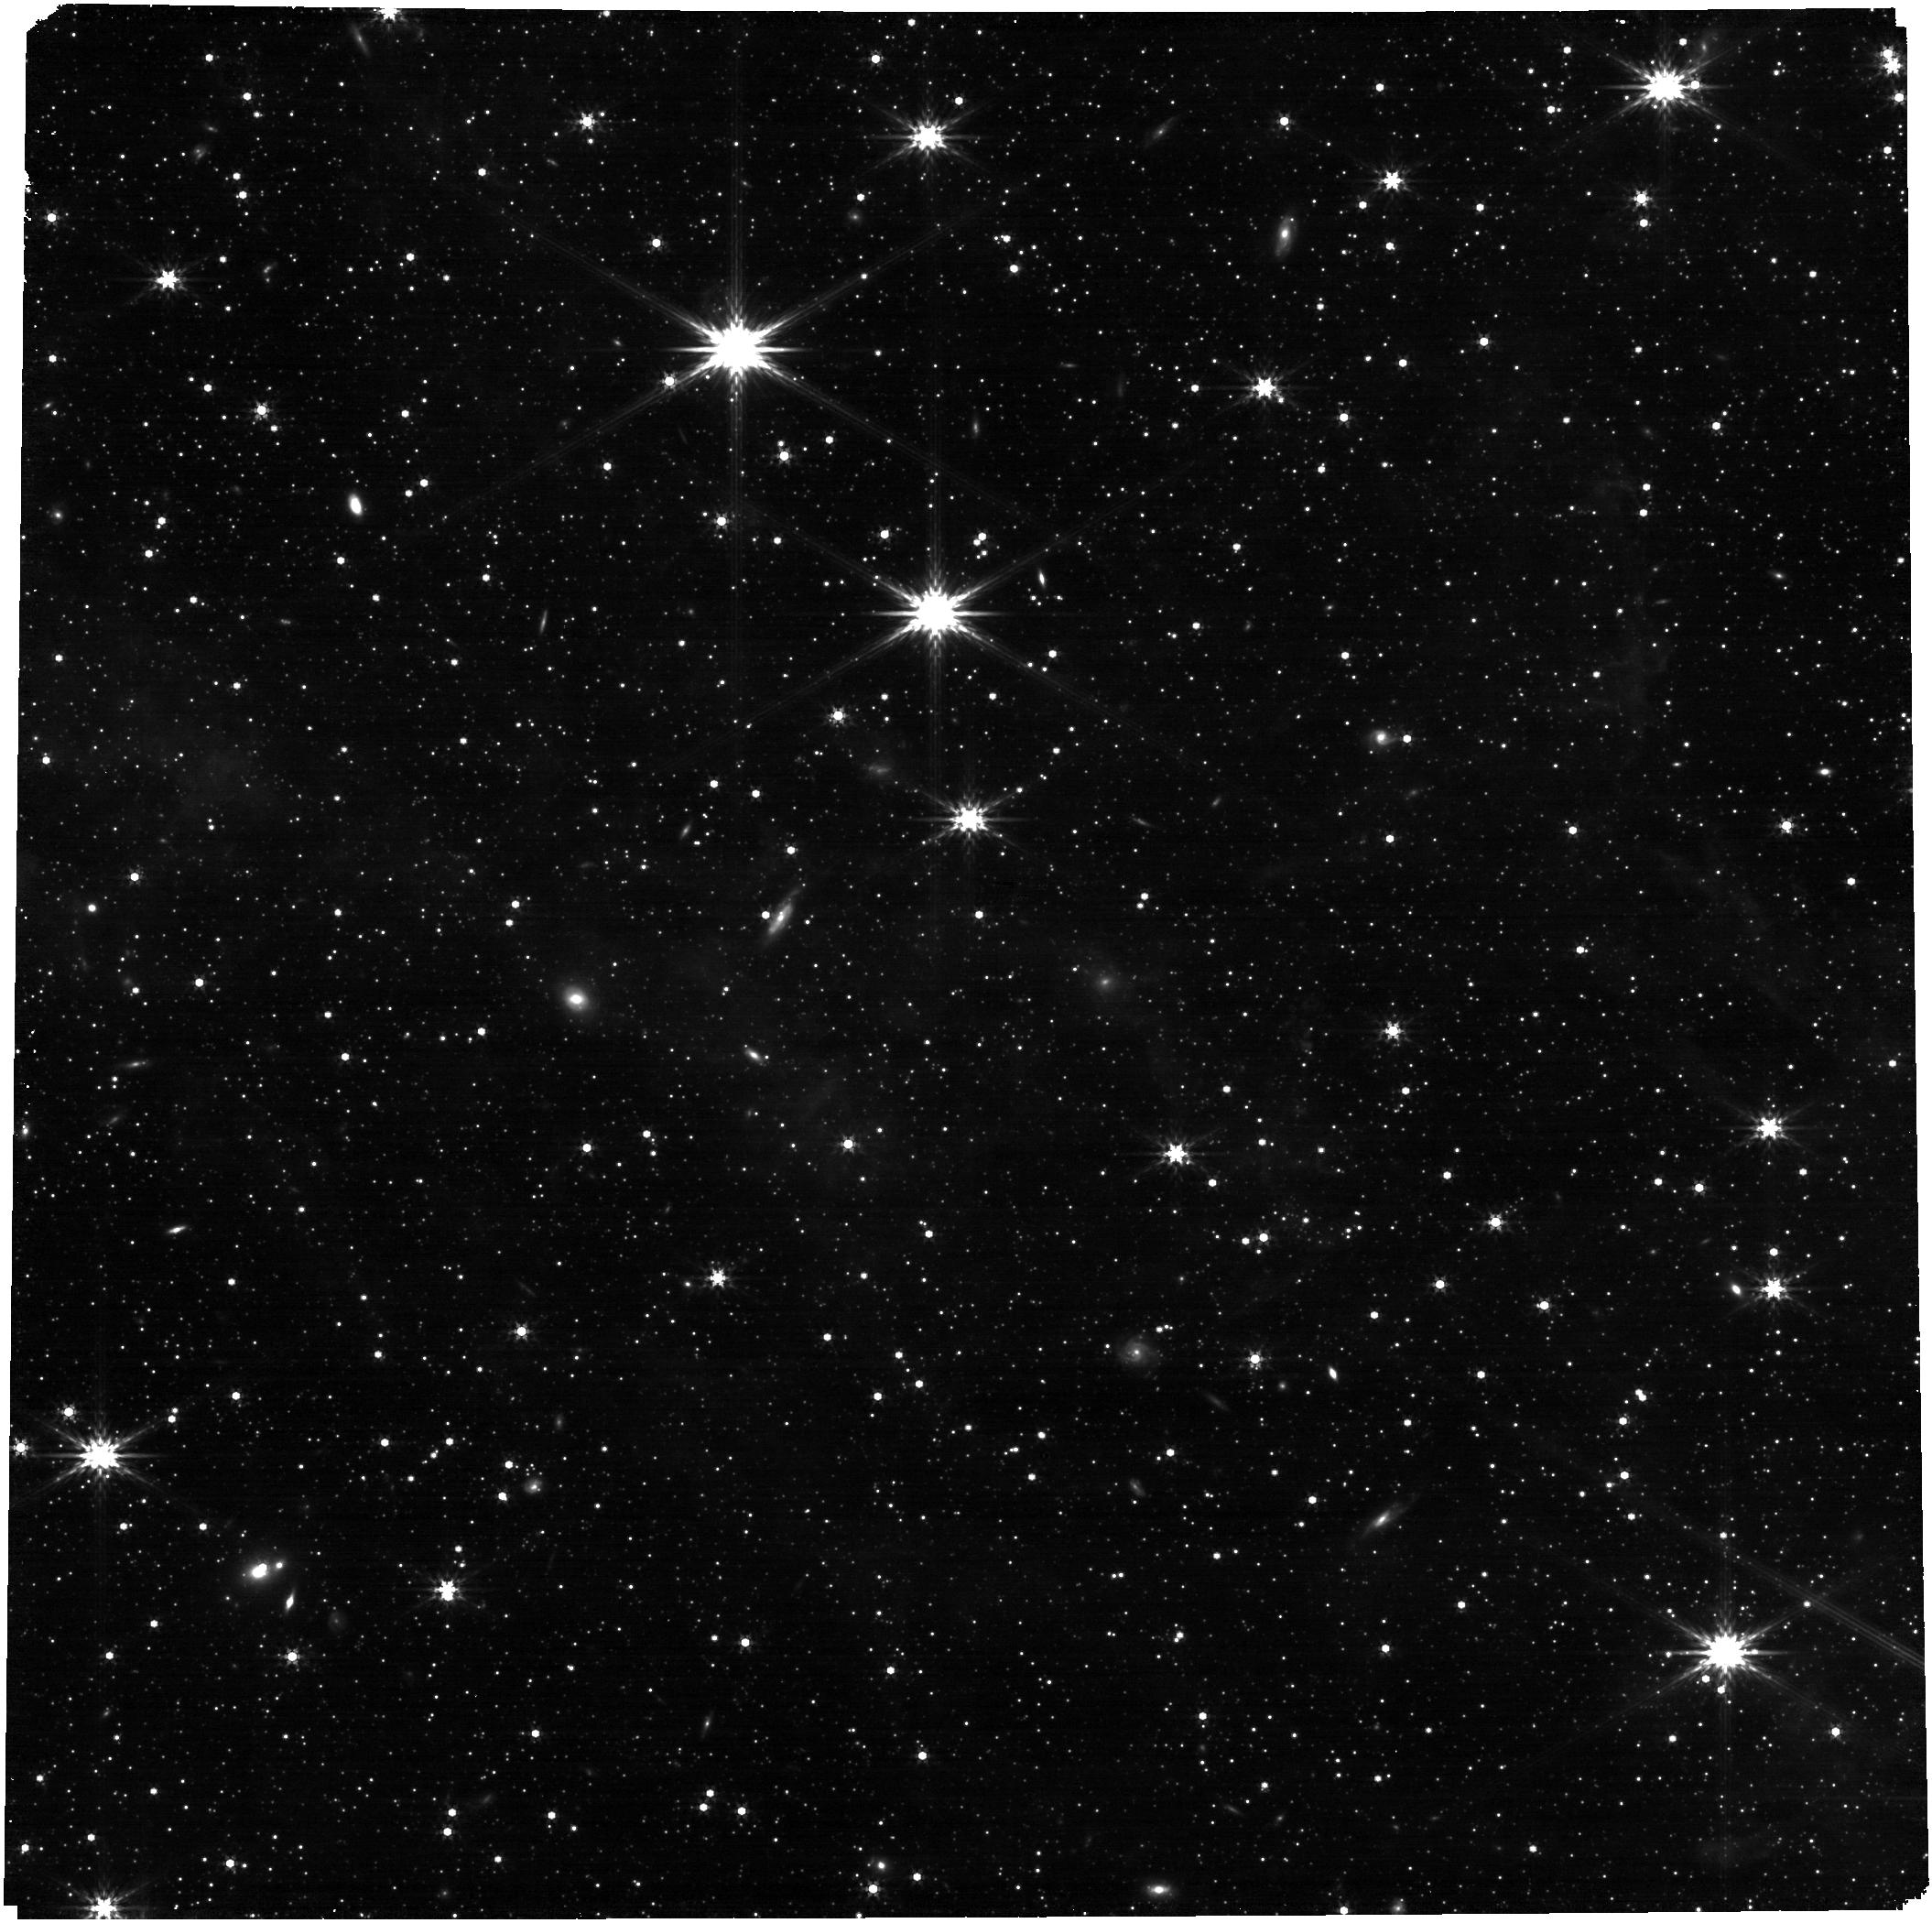
Target: S-1-TILE-4-COPY
Instrument: NIRCAM
Filter: F356W
Exposure: 4 min
Observation ID: jw01235-o010_t014_nircam_clear-f356w

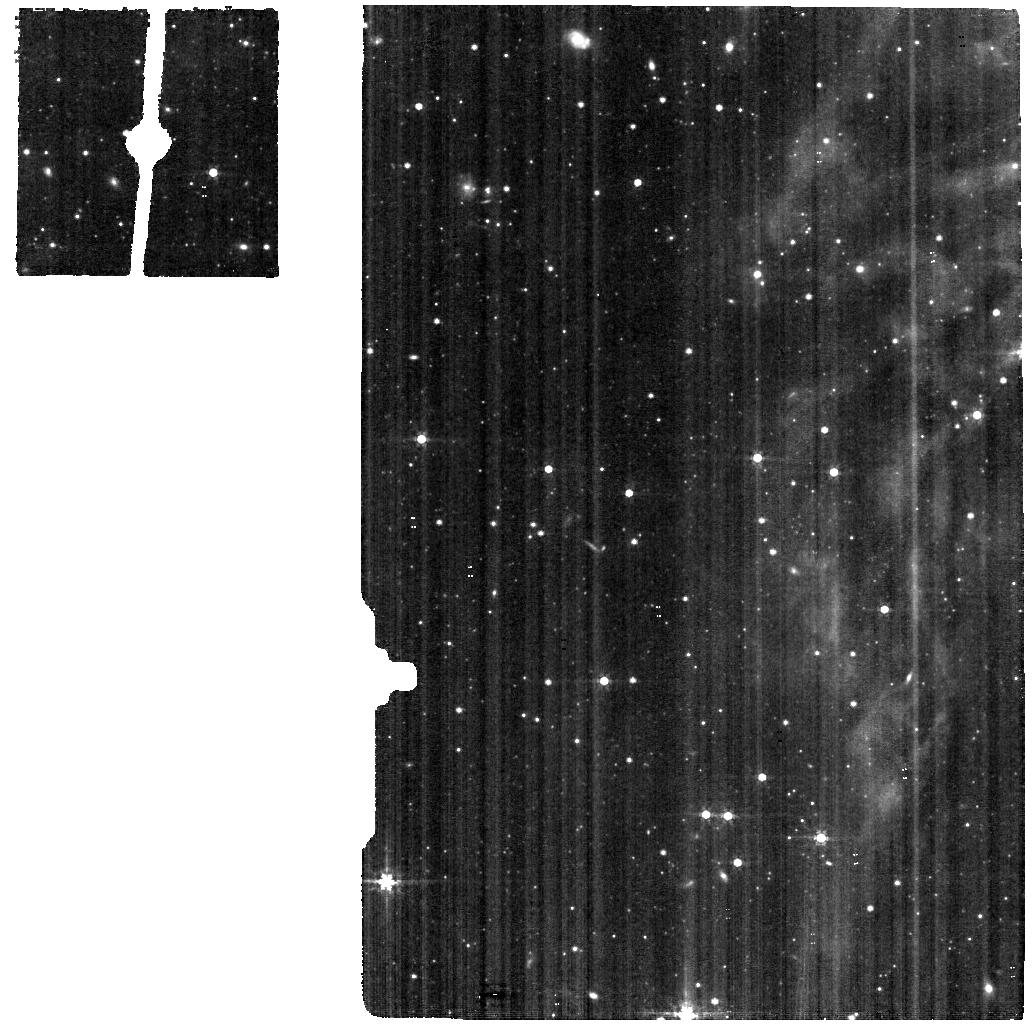
Target: S-2
Instrument: MIRI
Filter: F560W
Exposure: 5 min
Observation ID: jw01235-o004_t003_miri_f560w

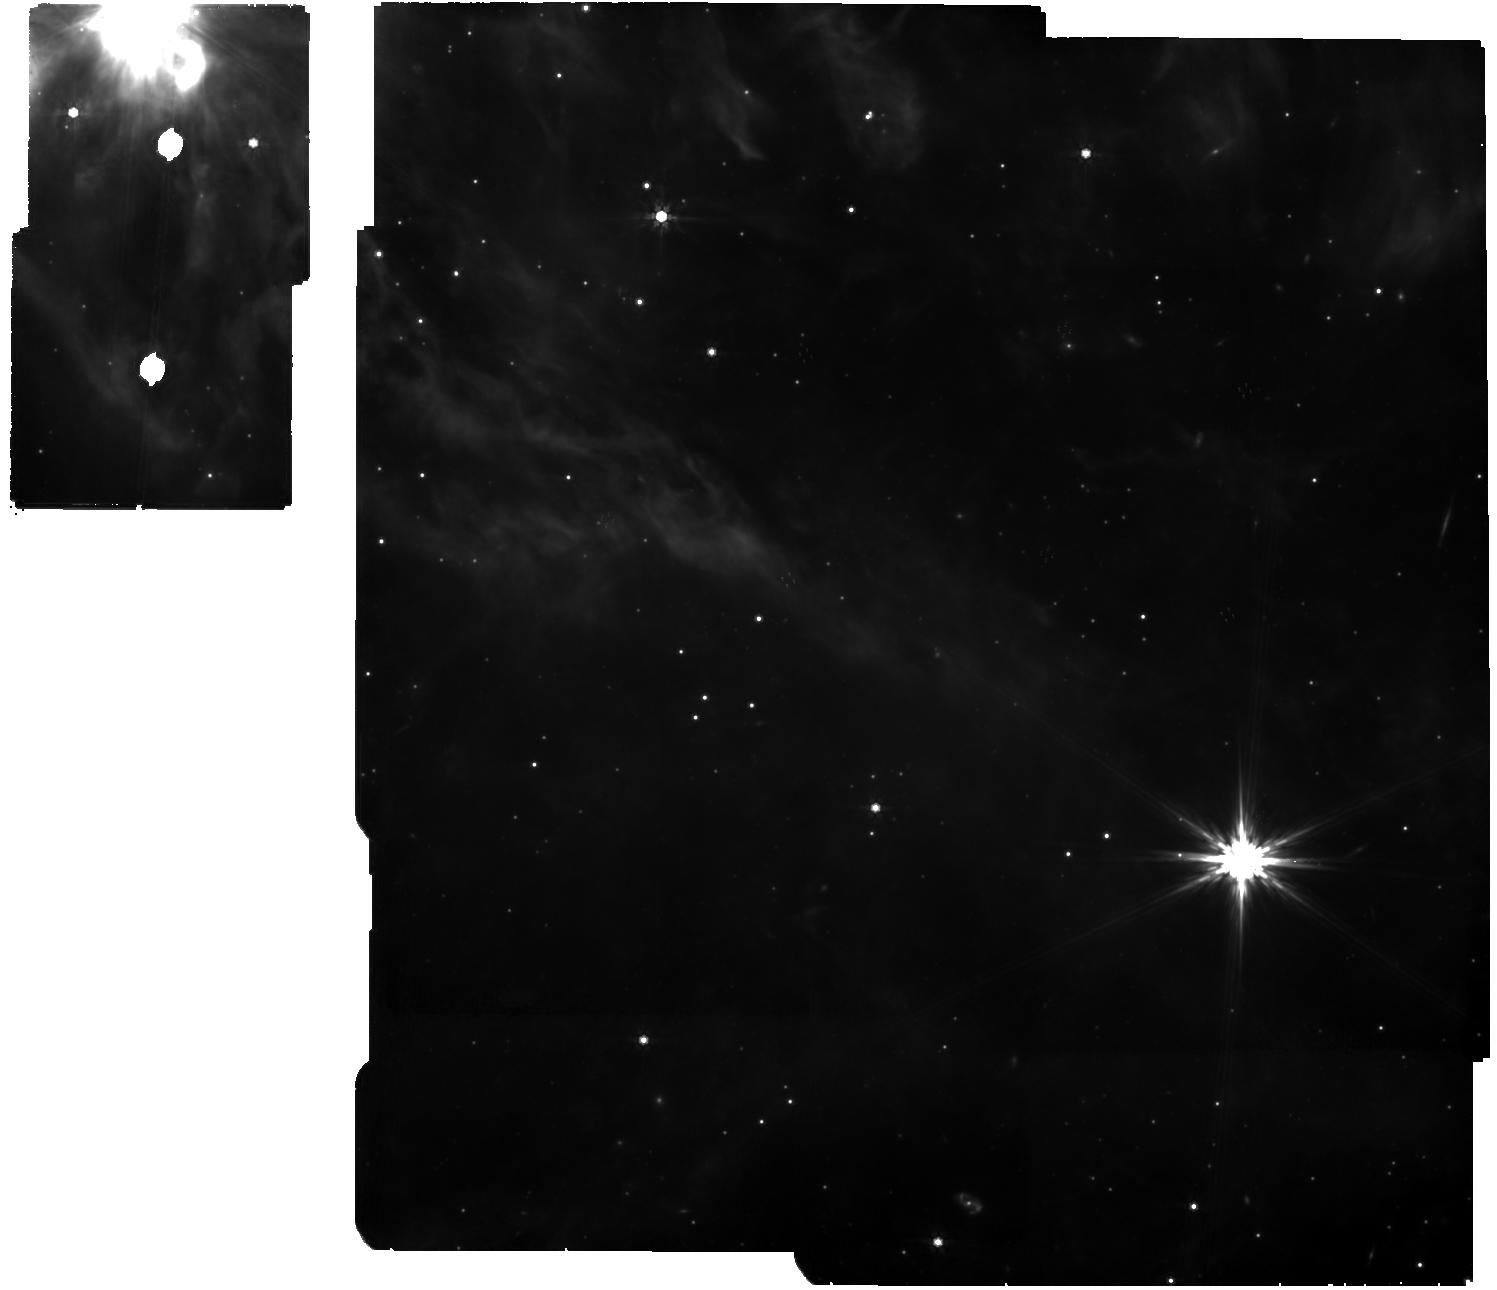
Target: LHA-120-N-79-FOR-NIRCAM
Instrument: MIRI
Filter: F770W
Exposure: 38 min
Observation ID: jw01235-o002_t006_miri_f770w

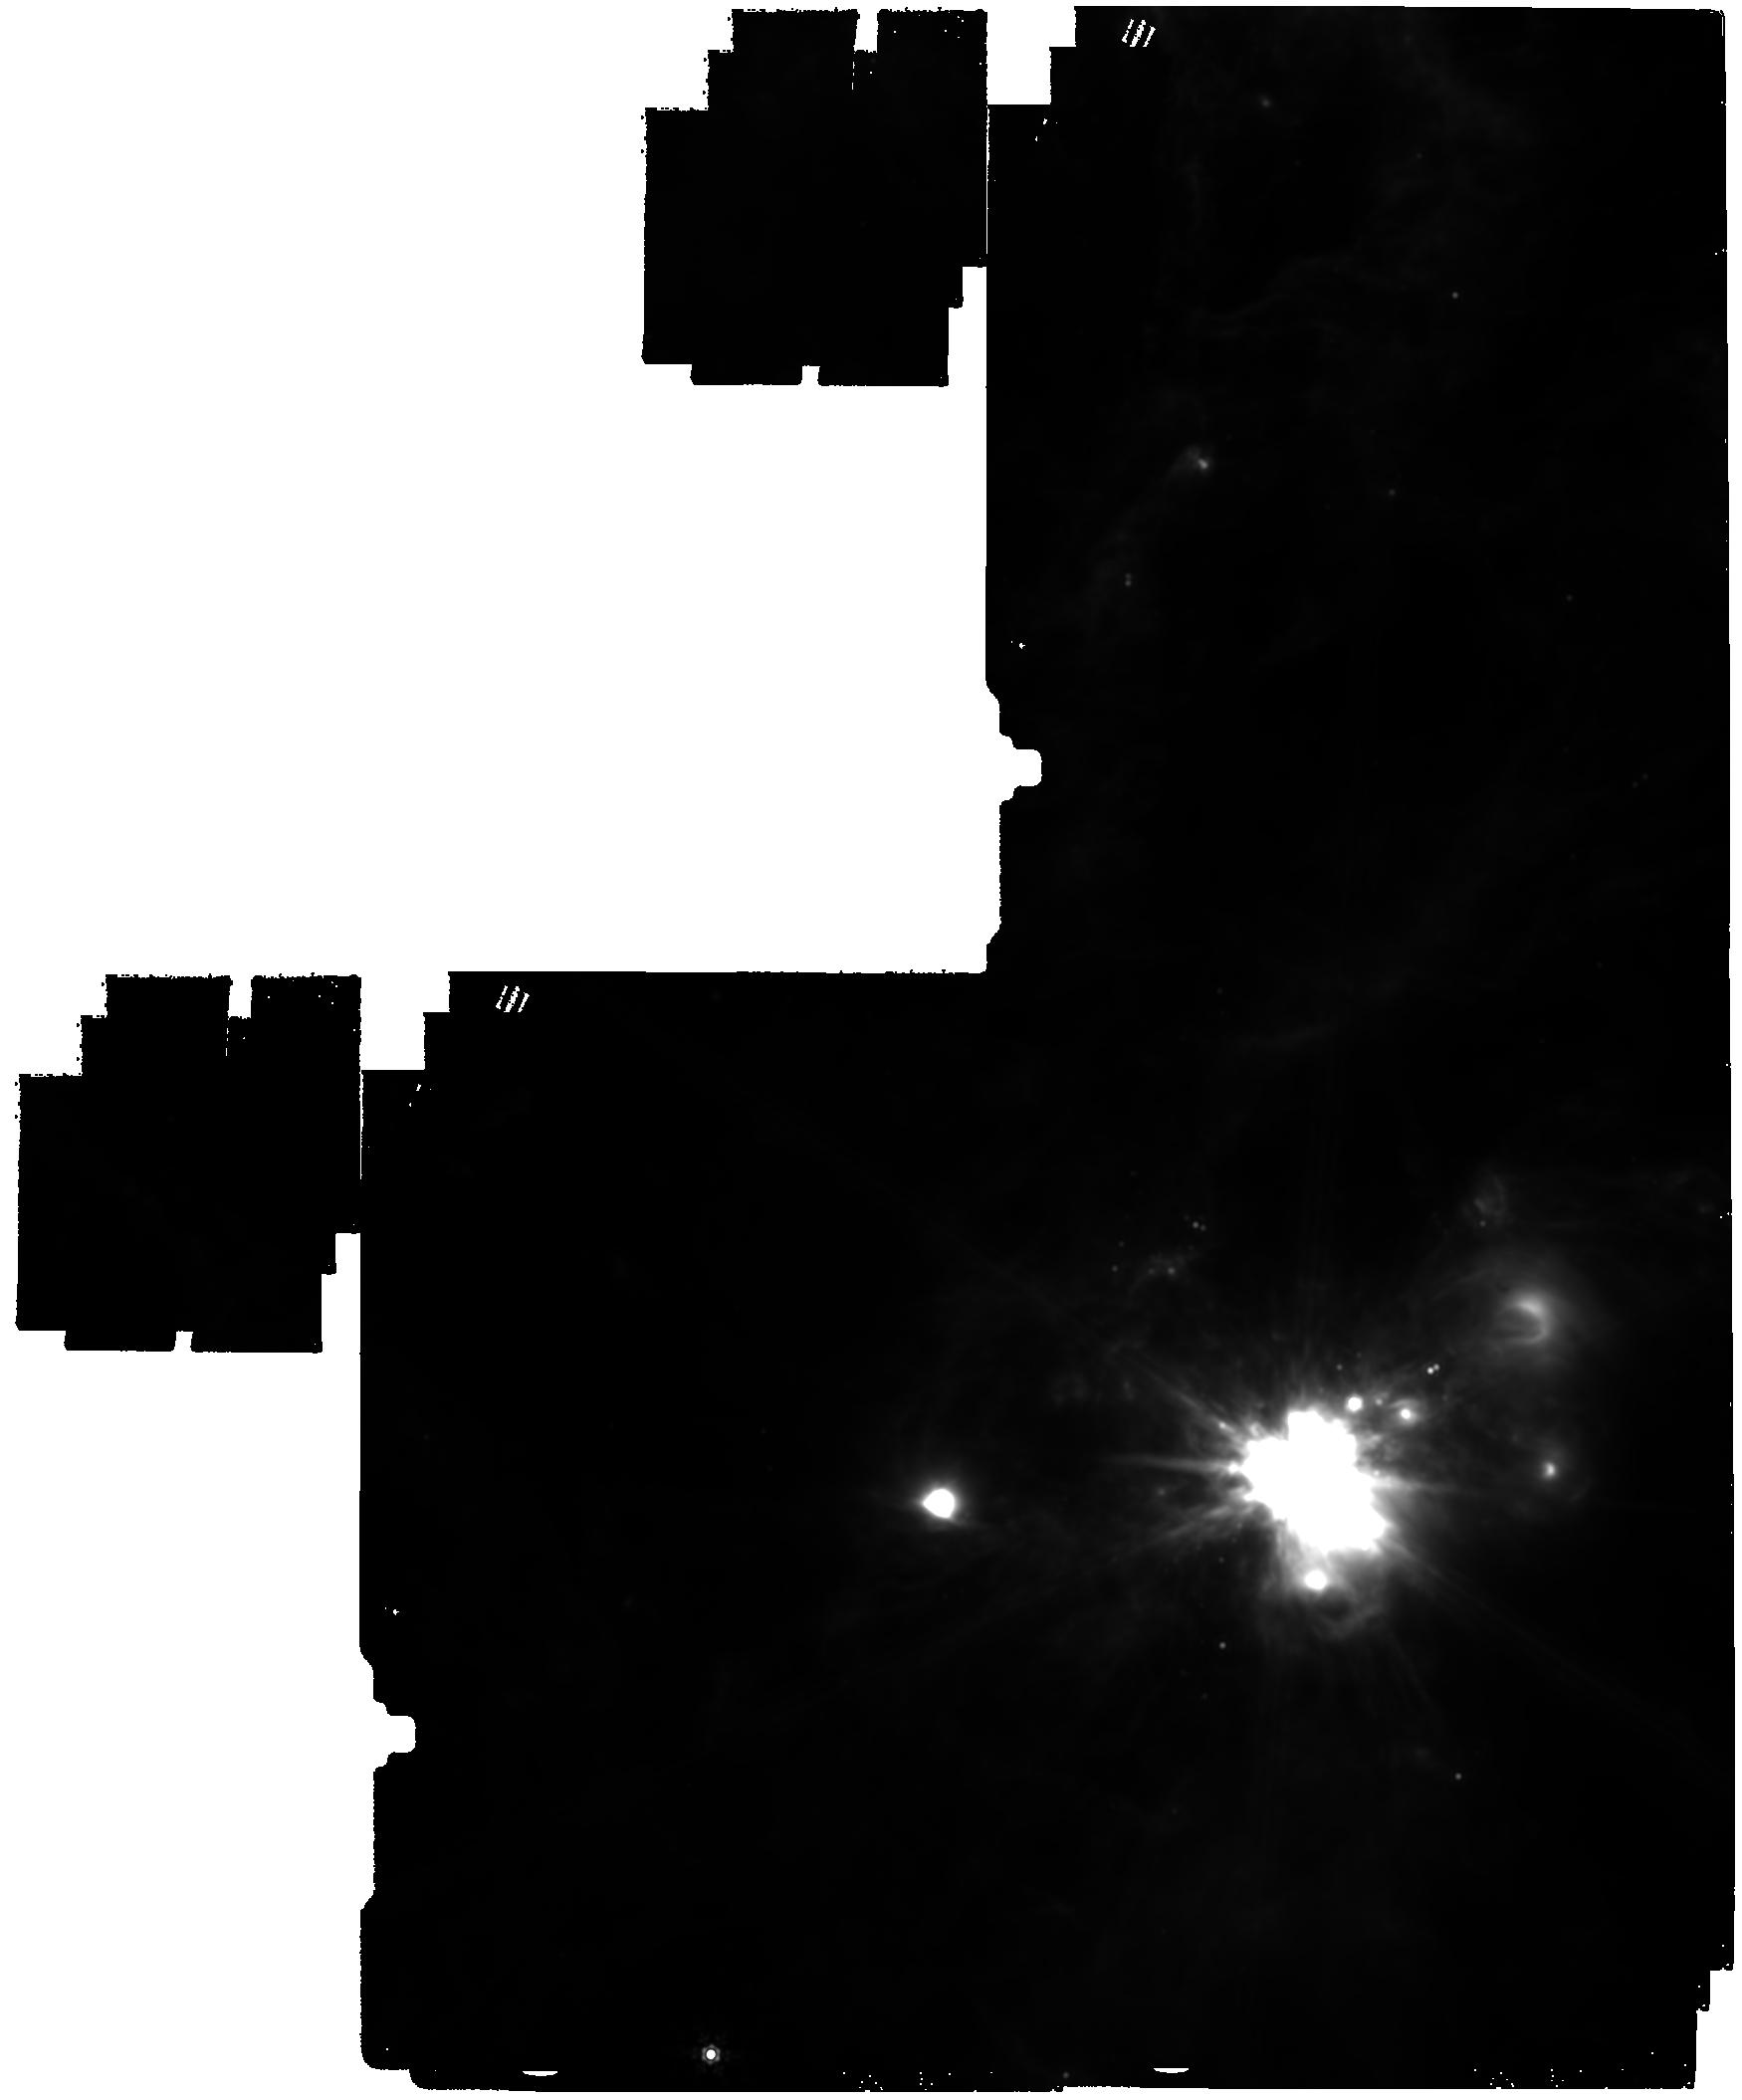
Target: S-1
Instrument: MIRI
Filter: F1500W
Exposure: 17 min
Observation ID: jw01235-o001_t002_miri_f1500w

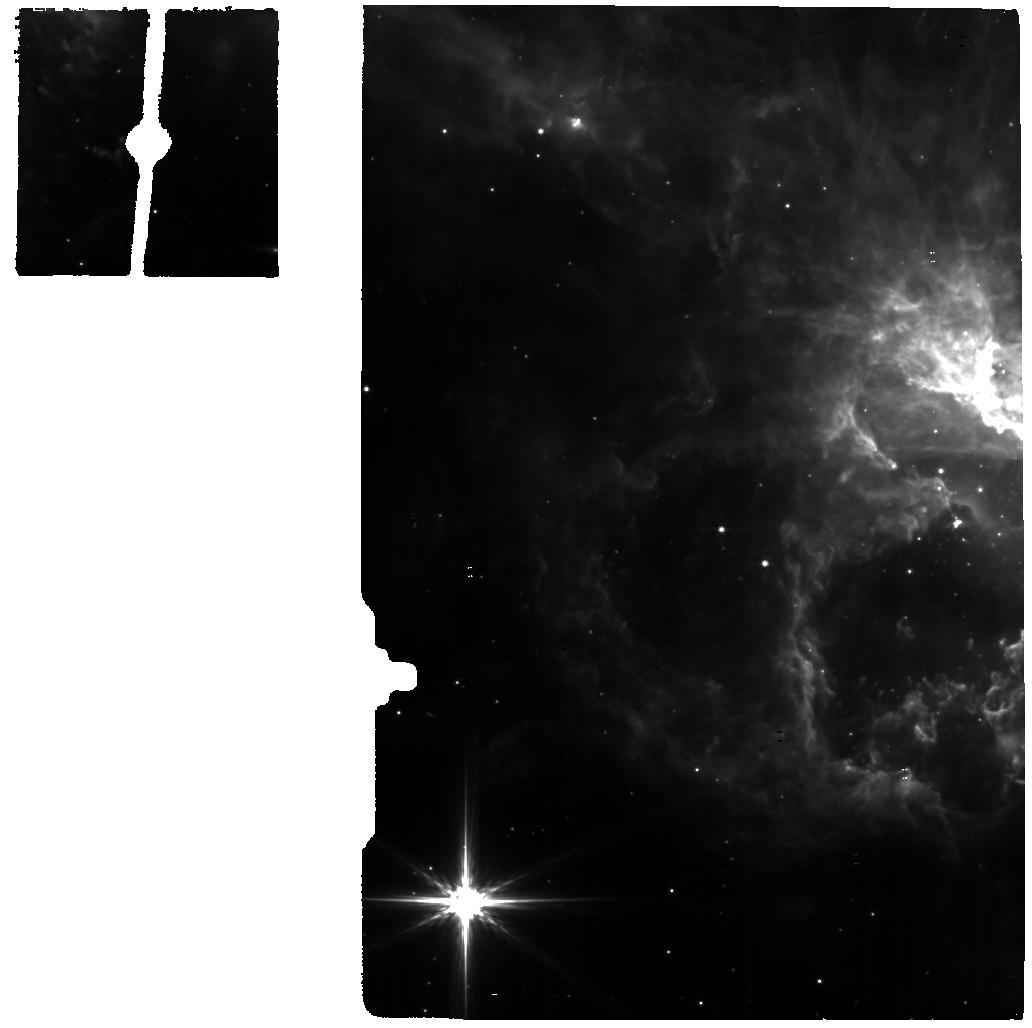
Target: E-1
Instrument: MIRI
Filter: F560W
Exposure: 5 min
Observation ID: jw01235-o007_t011_miri_f560w

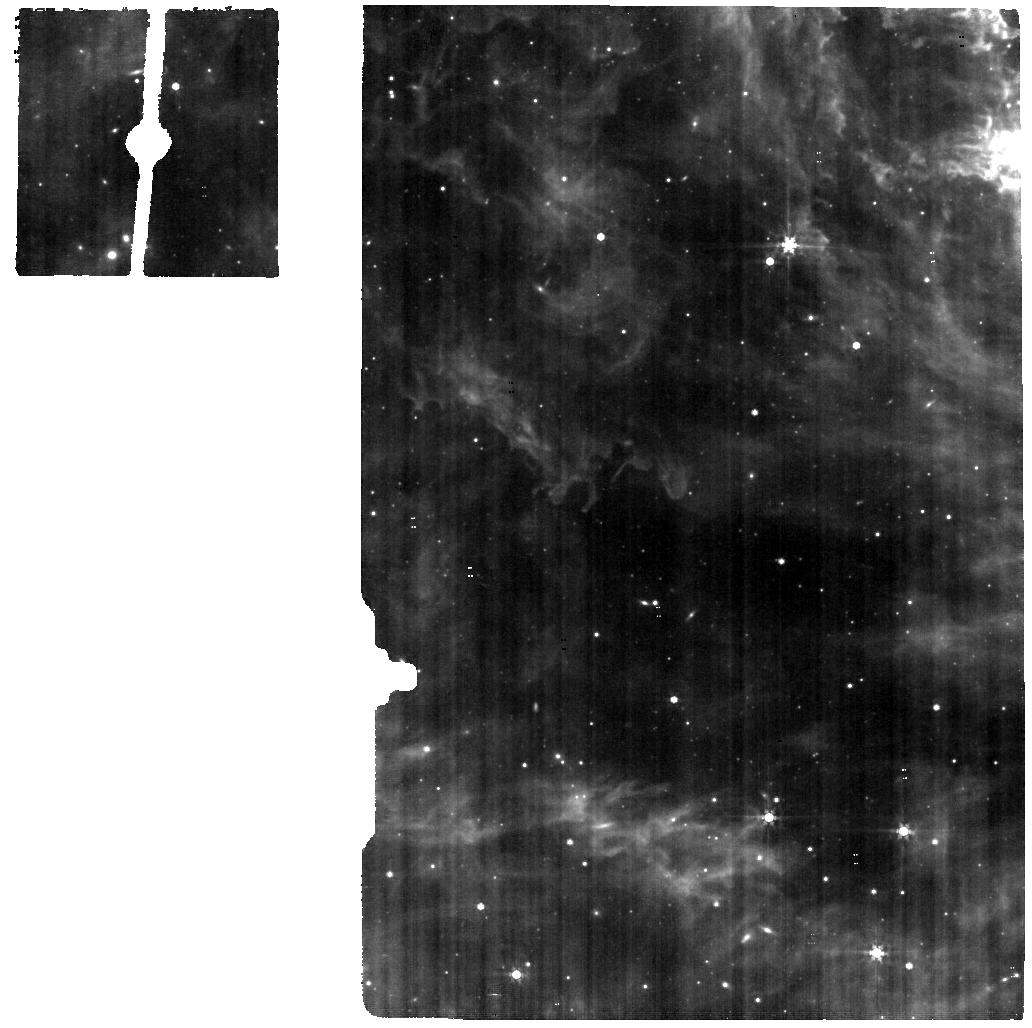
Target: W-1
Instrument: MIRI
Filter: F560W
Exposure: 5 min
Observation ID: jw01235-o005_t007_miri_f560w

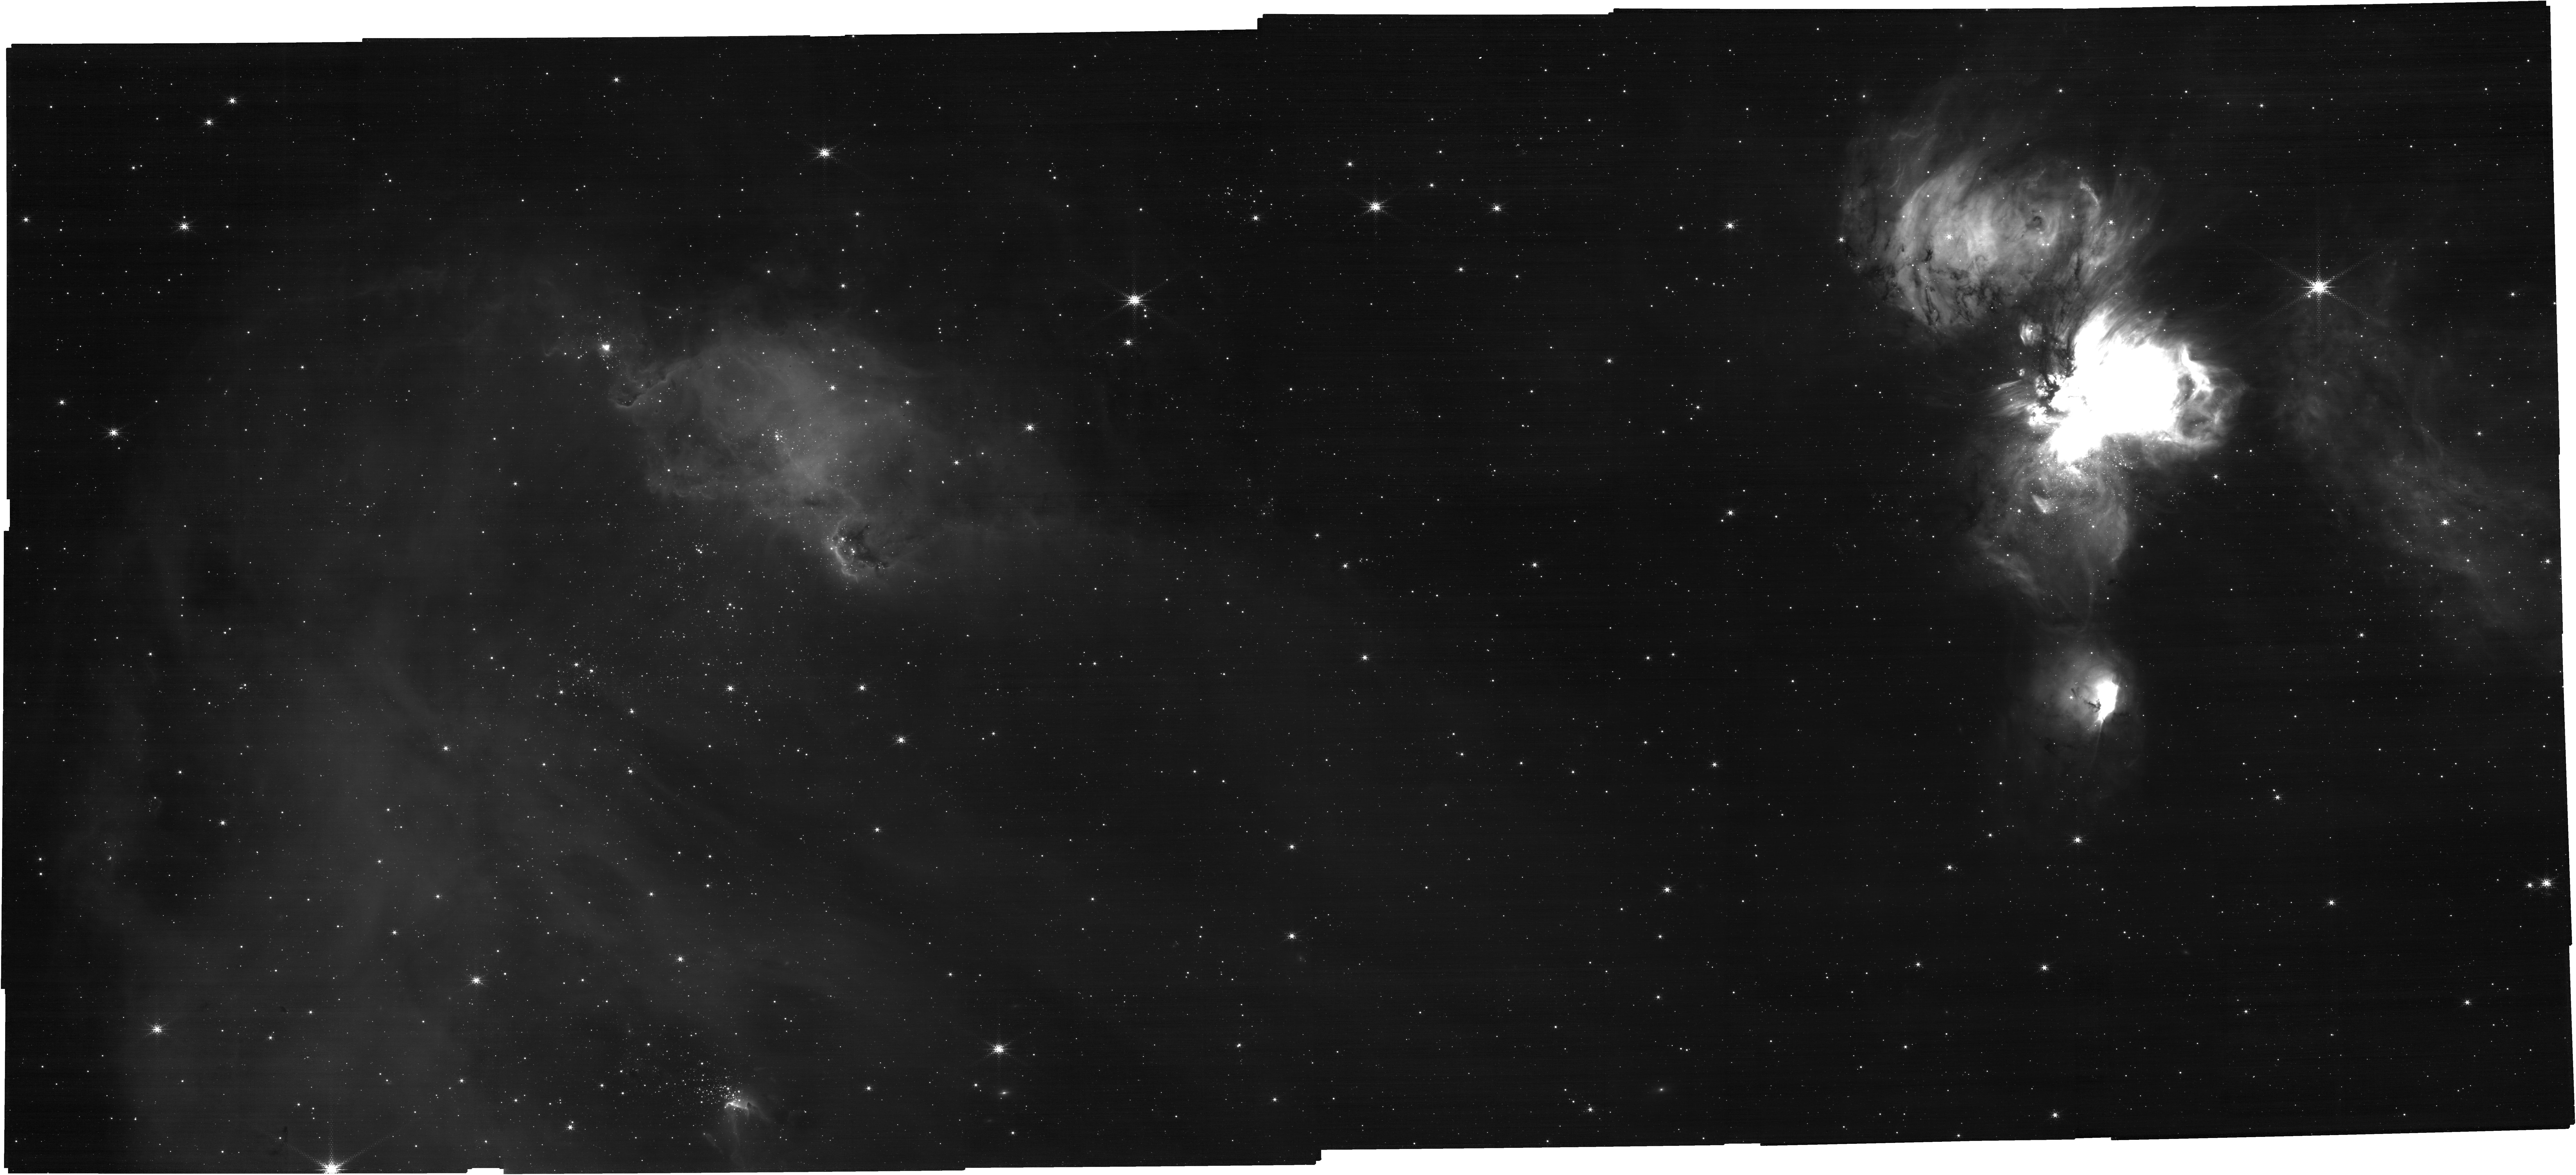
Target: LHA-120-N-79-FOR-NIRCAM
Instrument: NIRCAM
Filter: F187N
Exposure: 46 min
Observation ID: jw01235-o002_t006_nircam_clear-f187n

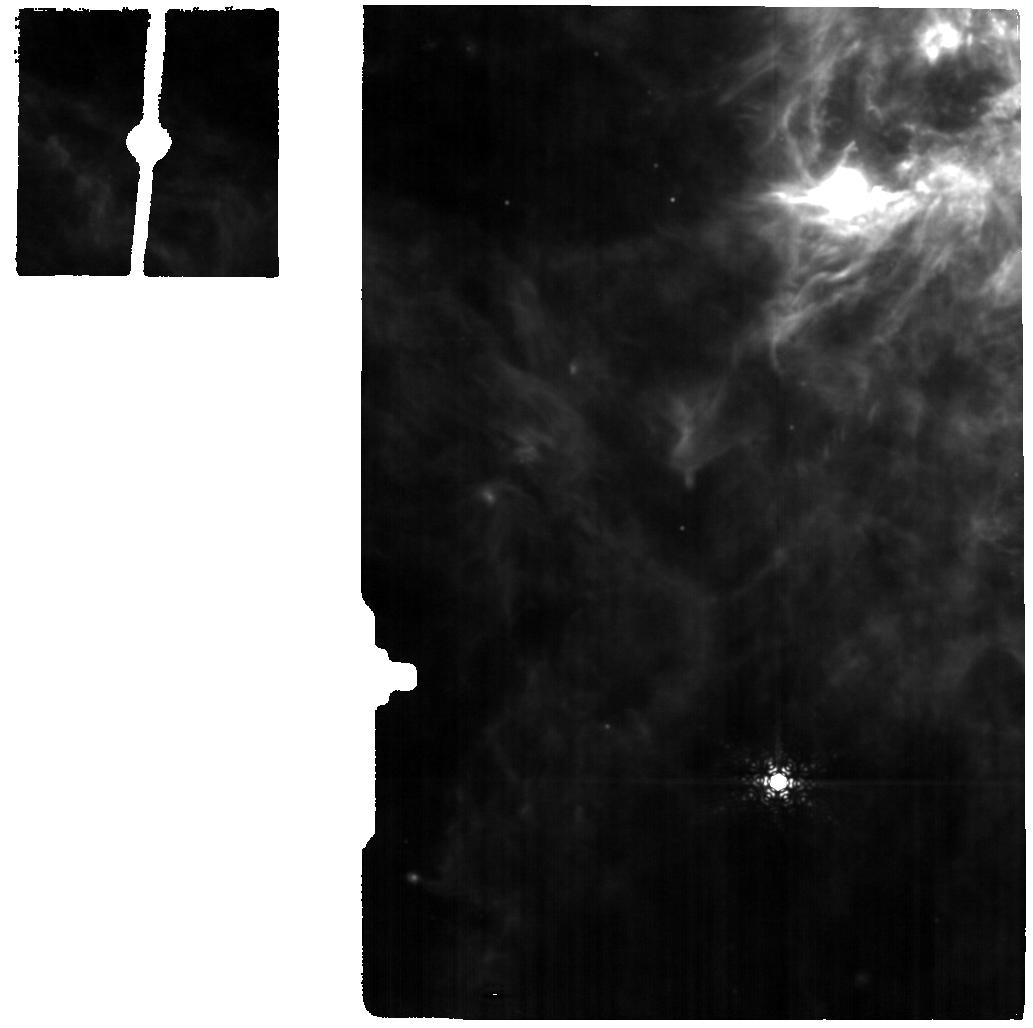
Target: S-1
Instrument: MIRI
Filter: F1130W
Exposure: 5 min
Observation ID: jw01235-o003_t002_miri_f1130w

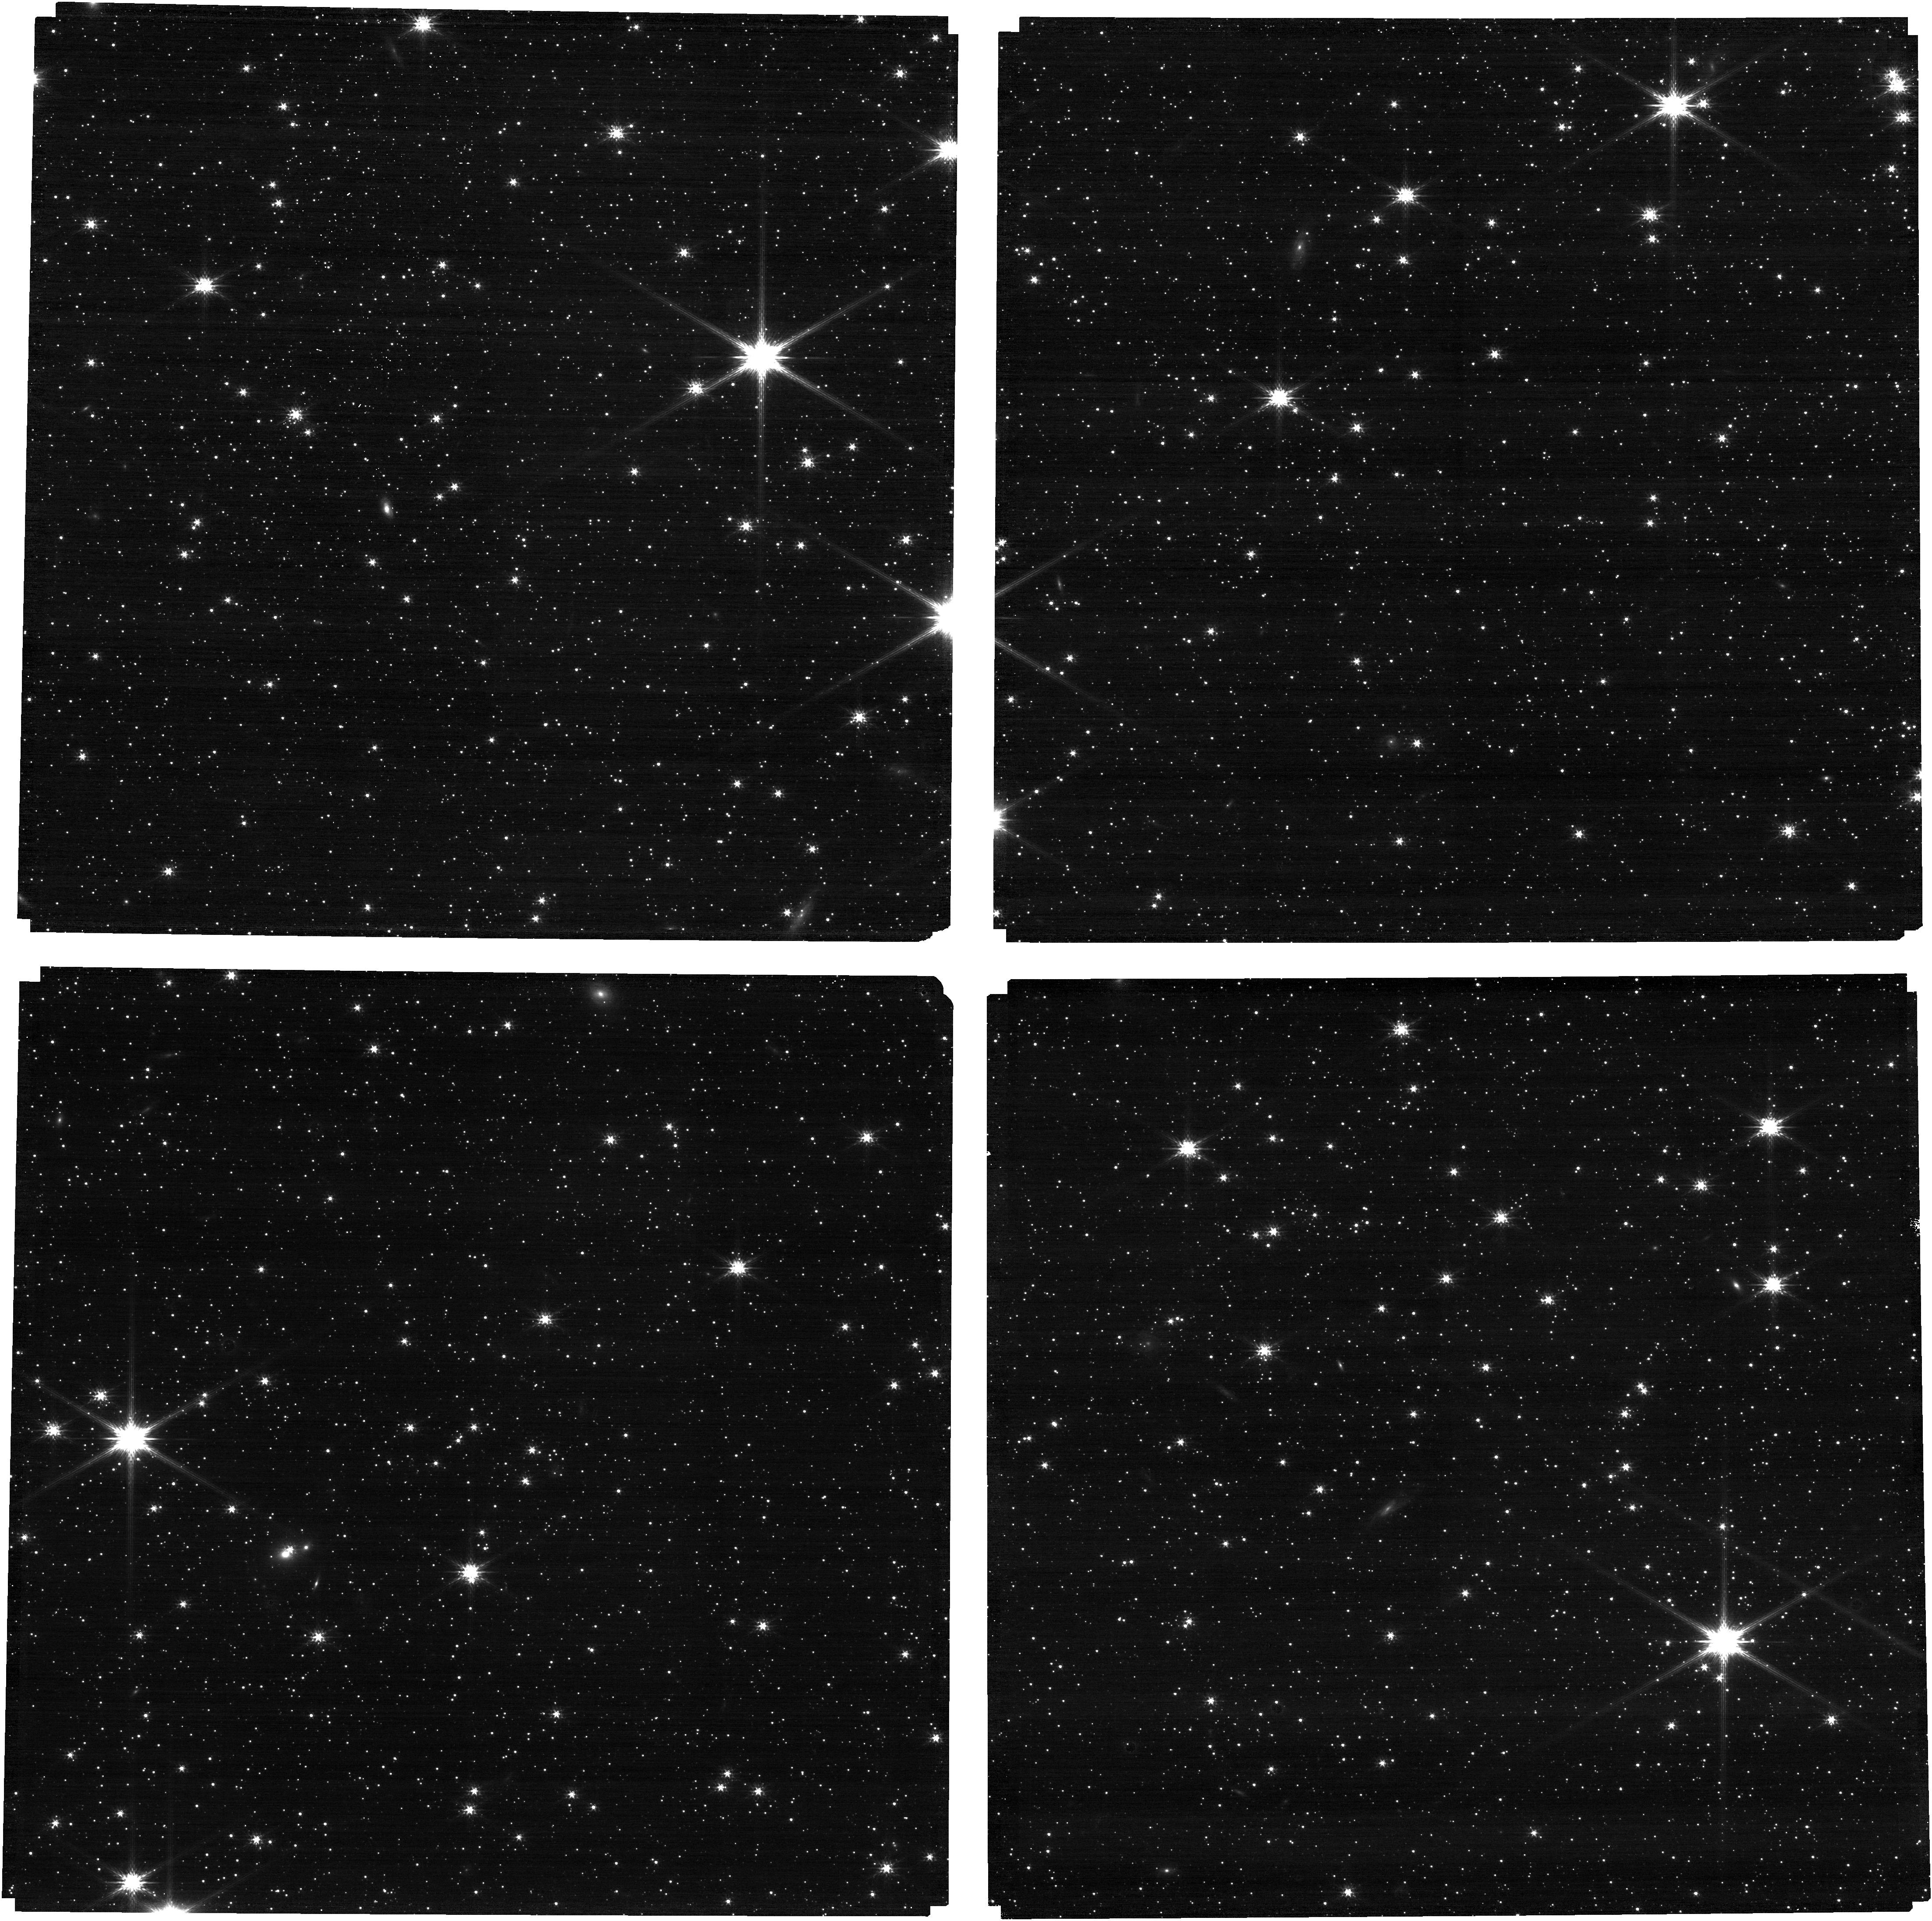
Target: S-1-TILE-4-COPY
Instrument: NIRCAM
Filter: F150W
Exposure: 4 min
Observation ID: jw01235-o010_t014_nircam_clear-f150w

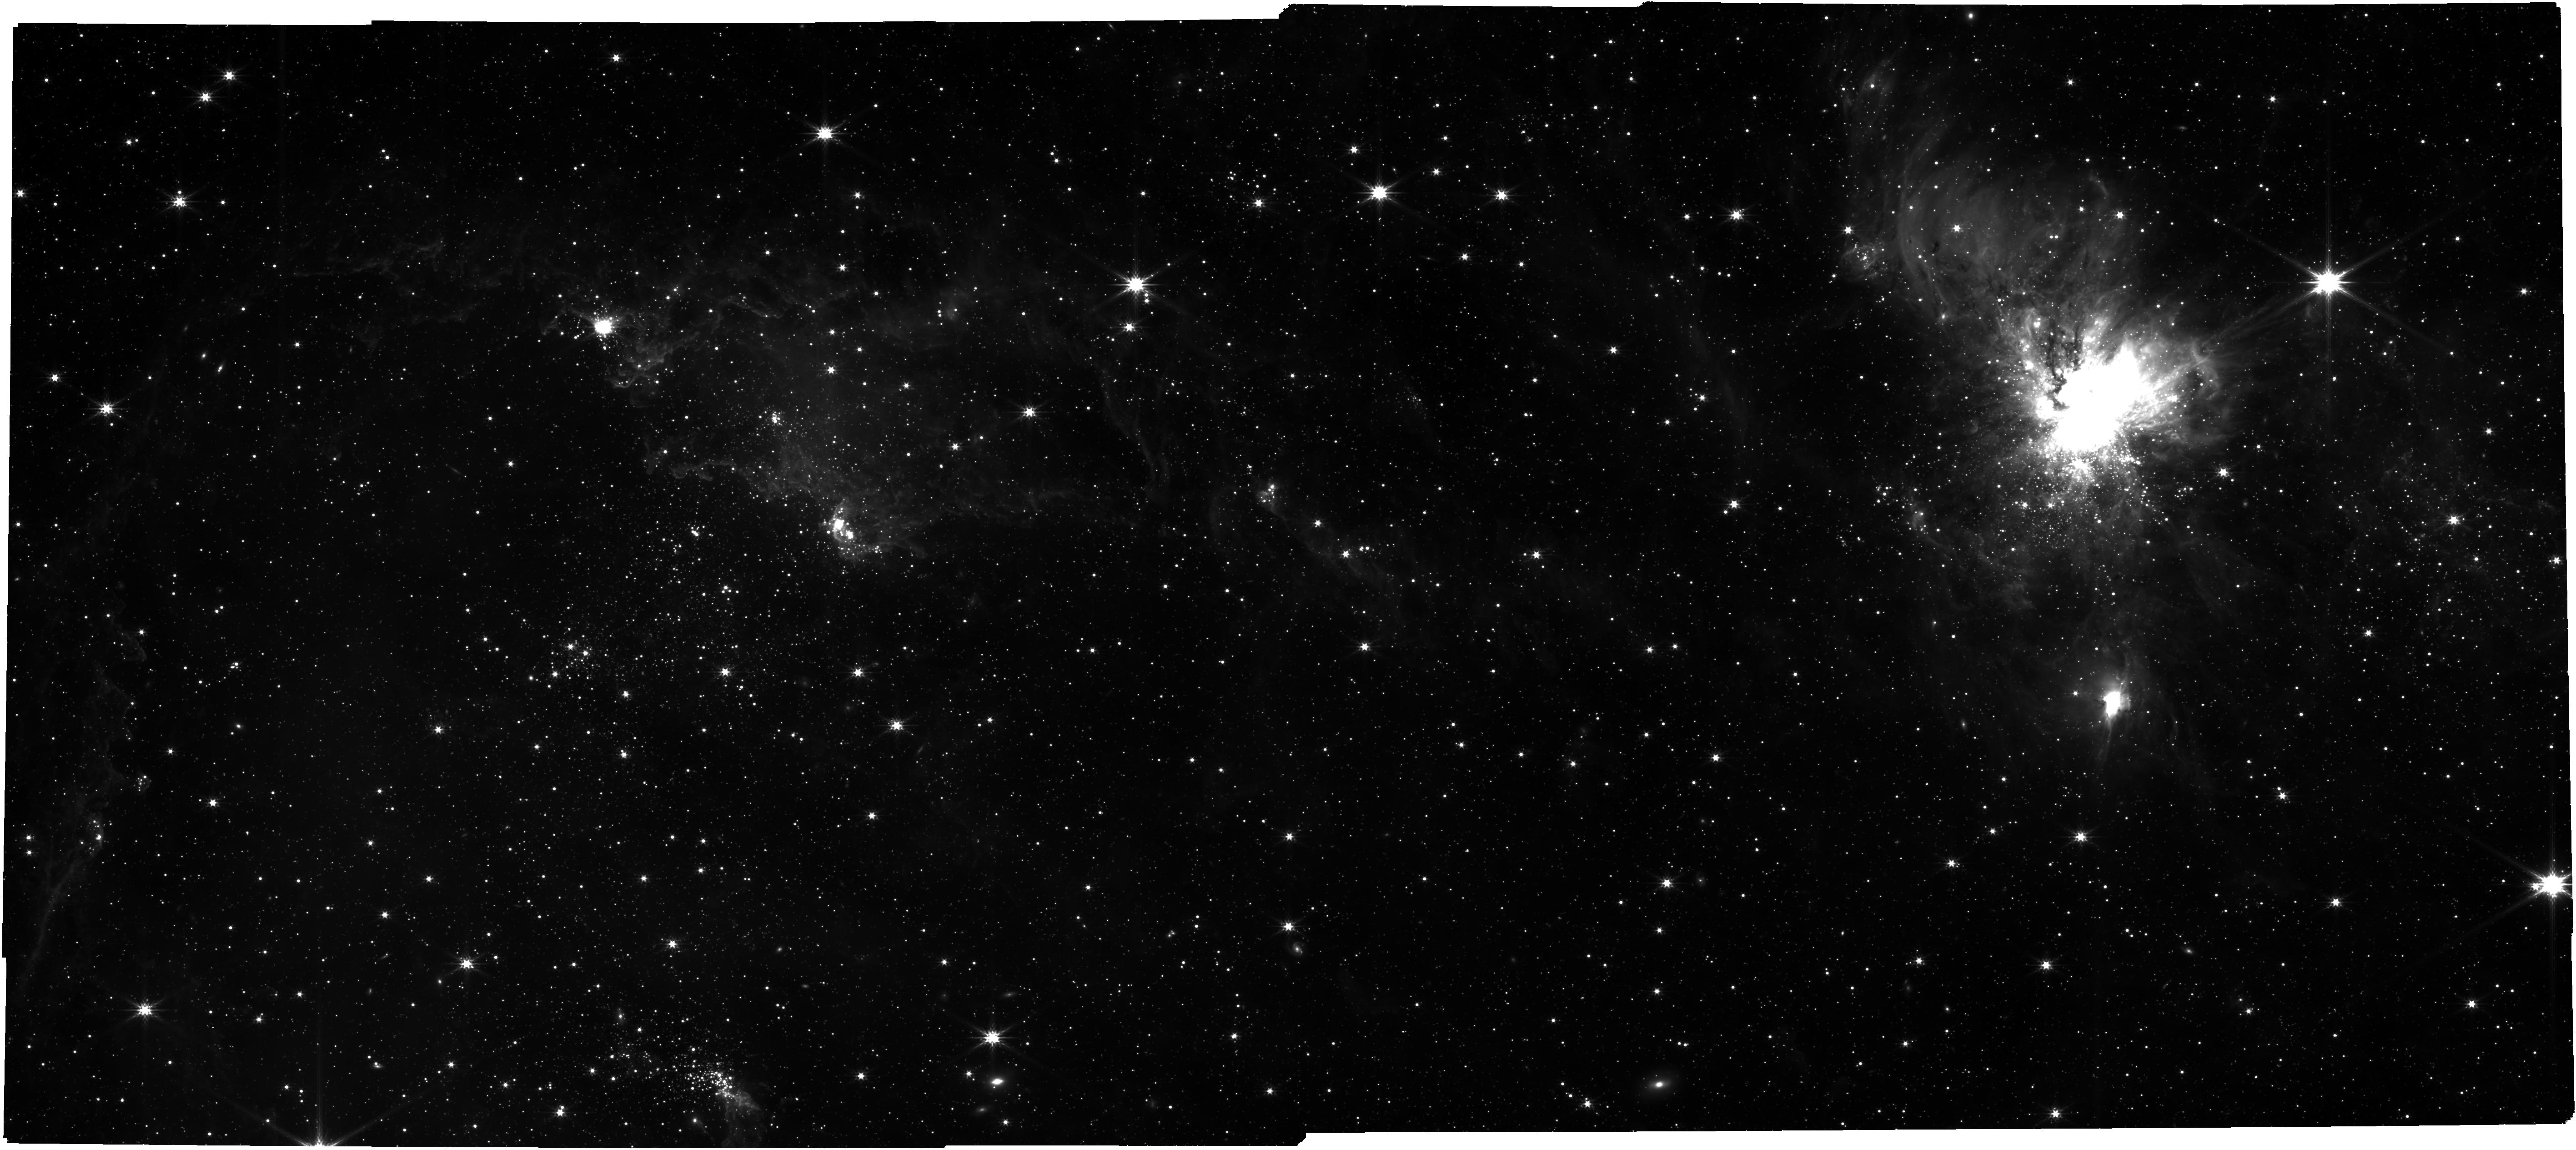
Target: LHA-120-N-79-FOR-NIRCAM
Instrument: NIRCAM
Filter: F277W
Exposure: 46 min
Observation ID: jw01235-o002_t006_nircam_clear-f277w

LMC-N79: Study of Most Massive Young Stellar Object Star Forming Region (PI: Meixner, Margaret)

Observations of galaxies across cosmic time show that the star formation rate peaked at a redshift of ~1.5, meaning star formation in the Universe occurred predominantly at lower than solar metallicity for which an active burst mode may be more prevalent. However, the overwhelming majority of observational studies have been conducted on solar metallicity Milky Way star formation regions. The question is: Are there substantial differences in the star formation process at lower metallicity? Studies of star forming clouds in reduced metallicity galaxies have been inhibited by the lack of observatories with sufficient resolution and sensitivity. With JWST, we will be able to study star formation in the Magellanic Clouds like we can in the Milky Way with Spitzer. Our Spitzer SAGE and Herschel HERITAGE surveys of the LMC and SMC have revealed where to point JWST to study active star formation from the discovery of thousands of young stellar objects (e.g., Whitney et al. 2008; Gruendl and Chu 2009; Sewiło et al. 2013; Carlson et al. 2012; Seale et al. 2014). In the LMC, we have selected the target N79 for a comprehensive imaging and spectroscopic study with NIRCam, MIRI Imager, and MIRI MRS spectroscopy. At the heart of the N79 region lies the most luminous infrared (IR) compact source discovered with large-scale IR surveys of the LMC and Milky Way, possibly a precursor to the central Super Star Cluster of 30 Doradus, R136 (Ochsendorf et al. 2017, Nature Astronomy, Vol. 1, id. 268). In addition, we have obtained ALMA observations of the molecular gas immediately surrounding the most massive YSO to look for the presence of disks and outflows, which may shed light on how these massive objects obtain their mass (Nayal et al., in prep). The discovery of a nearby candidate Super Star Cluster may provide invaluable information to understand how extreme star formation proceeds in the current and high-redshift Universe. From the MIRI and NIRCam imaging study we plan to characterize the spectral energy distributions of over a thousand young stellar objects and pre-main sequence stars to understand the evolution of the circumstellar disks and envelopes of forming stars over a wide range in mass (1 to 50+ M) and evolutionary stage (0 to III). In particular, the greater clarity of JWST will enable us to detect for the first time the planet-forming dust disks around these solar-mass stars at the distance of the LMC and allow us to address questions such as: Can planet formation occur at low metallicity when dust disk masses may be smaller than Galactic counterparts? The MIRI imaging of the PAH bands will also probe the PAH physics of the gaseous regions.